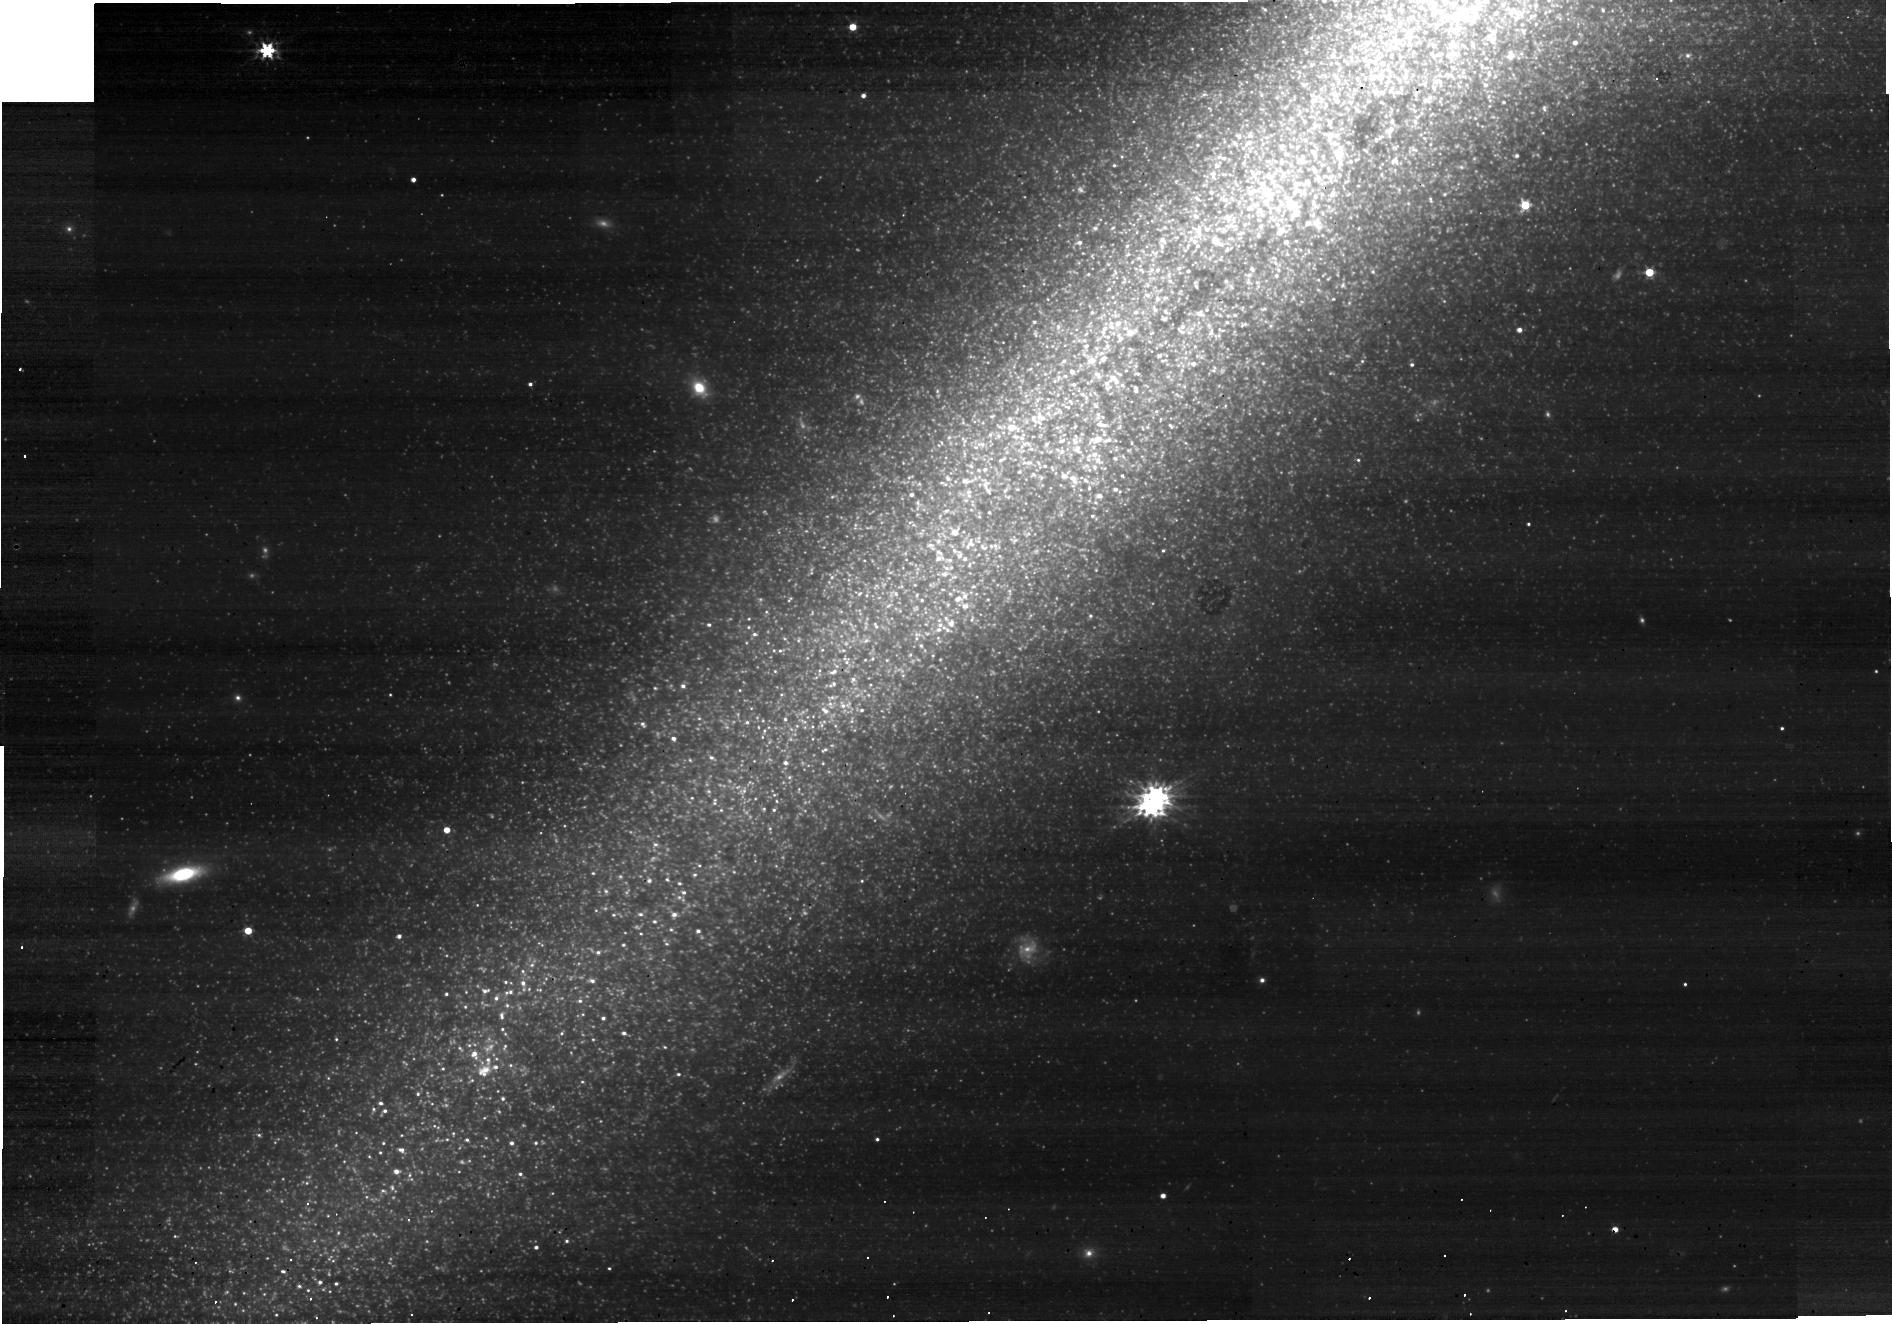
Target: NGC891-DISK-NORTH. Instrument: NIRCAM. Filter: F277W. Exposure: 10 min. Observation ID: jw02180-o002_t001_nircam_clear-f277w-sub640

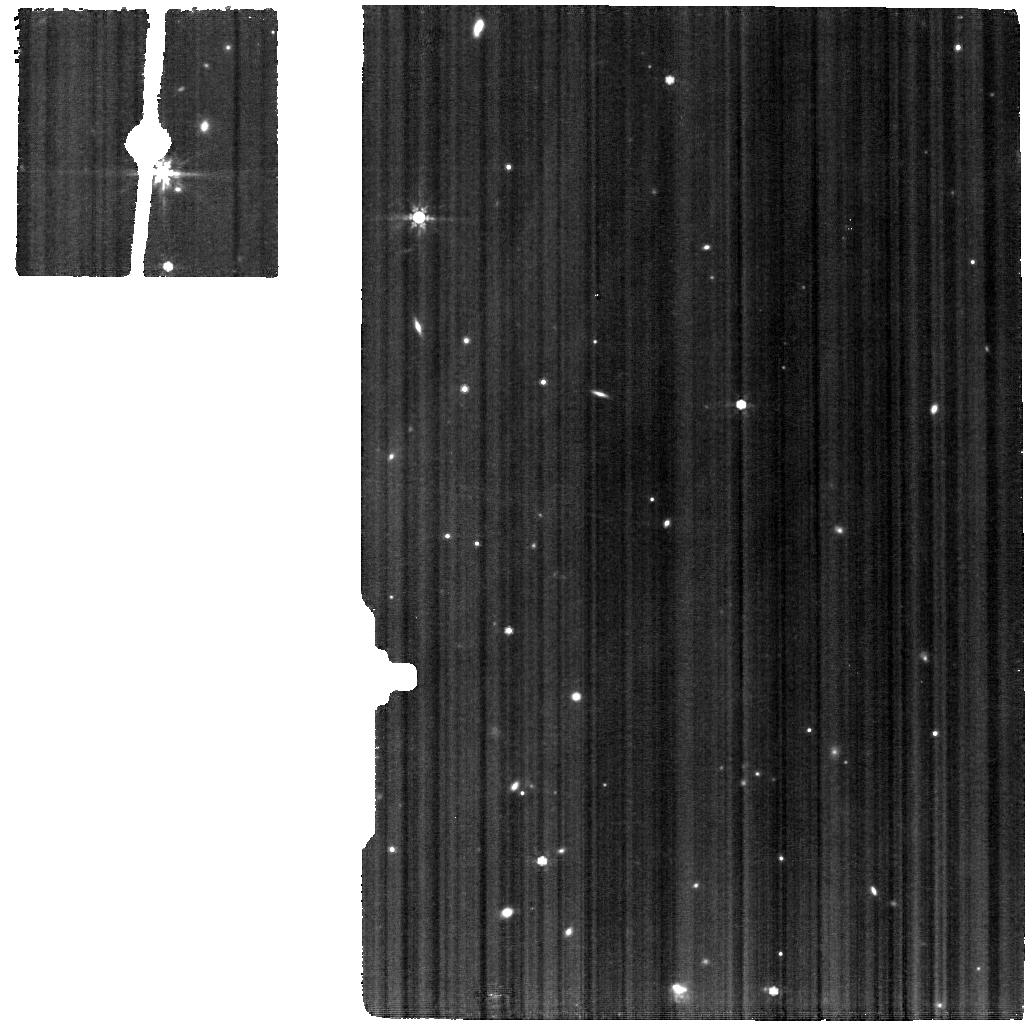
Target: NGC891-BACKGROUND. Instrument: MIRI. Filter: F770W. Exposure: 33 min. Observation ID: jw02180-o009_t009_miri_f770w

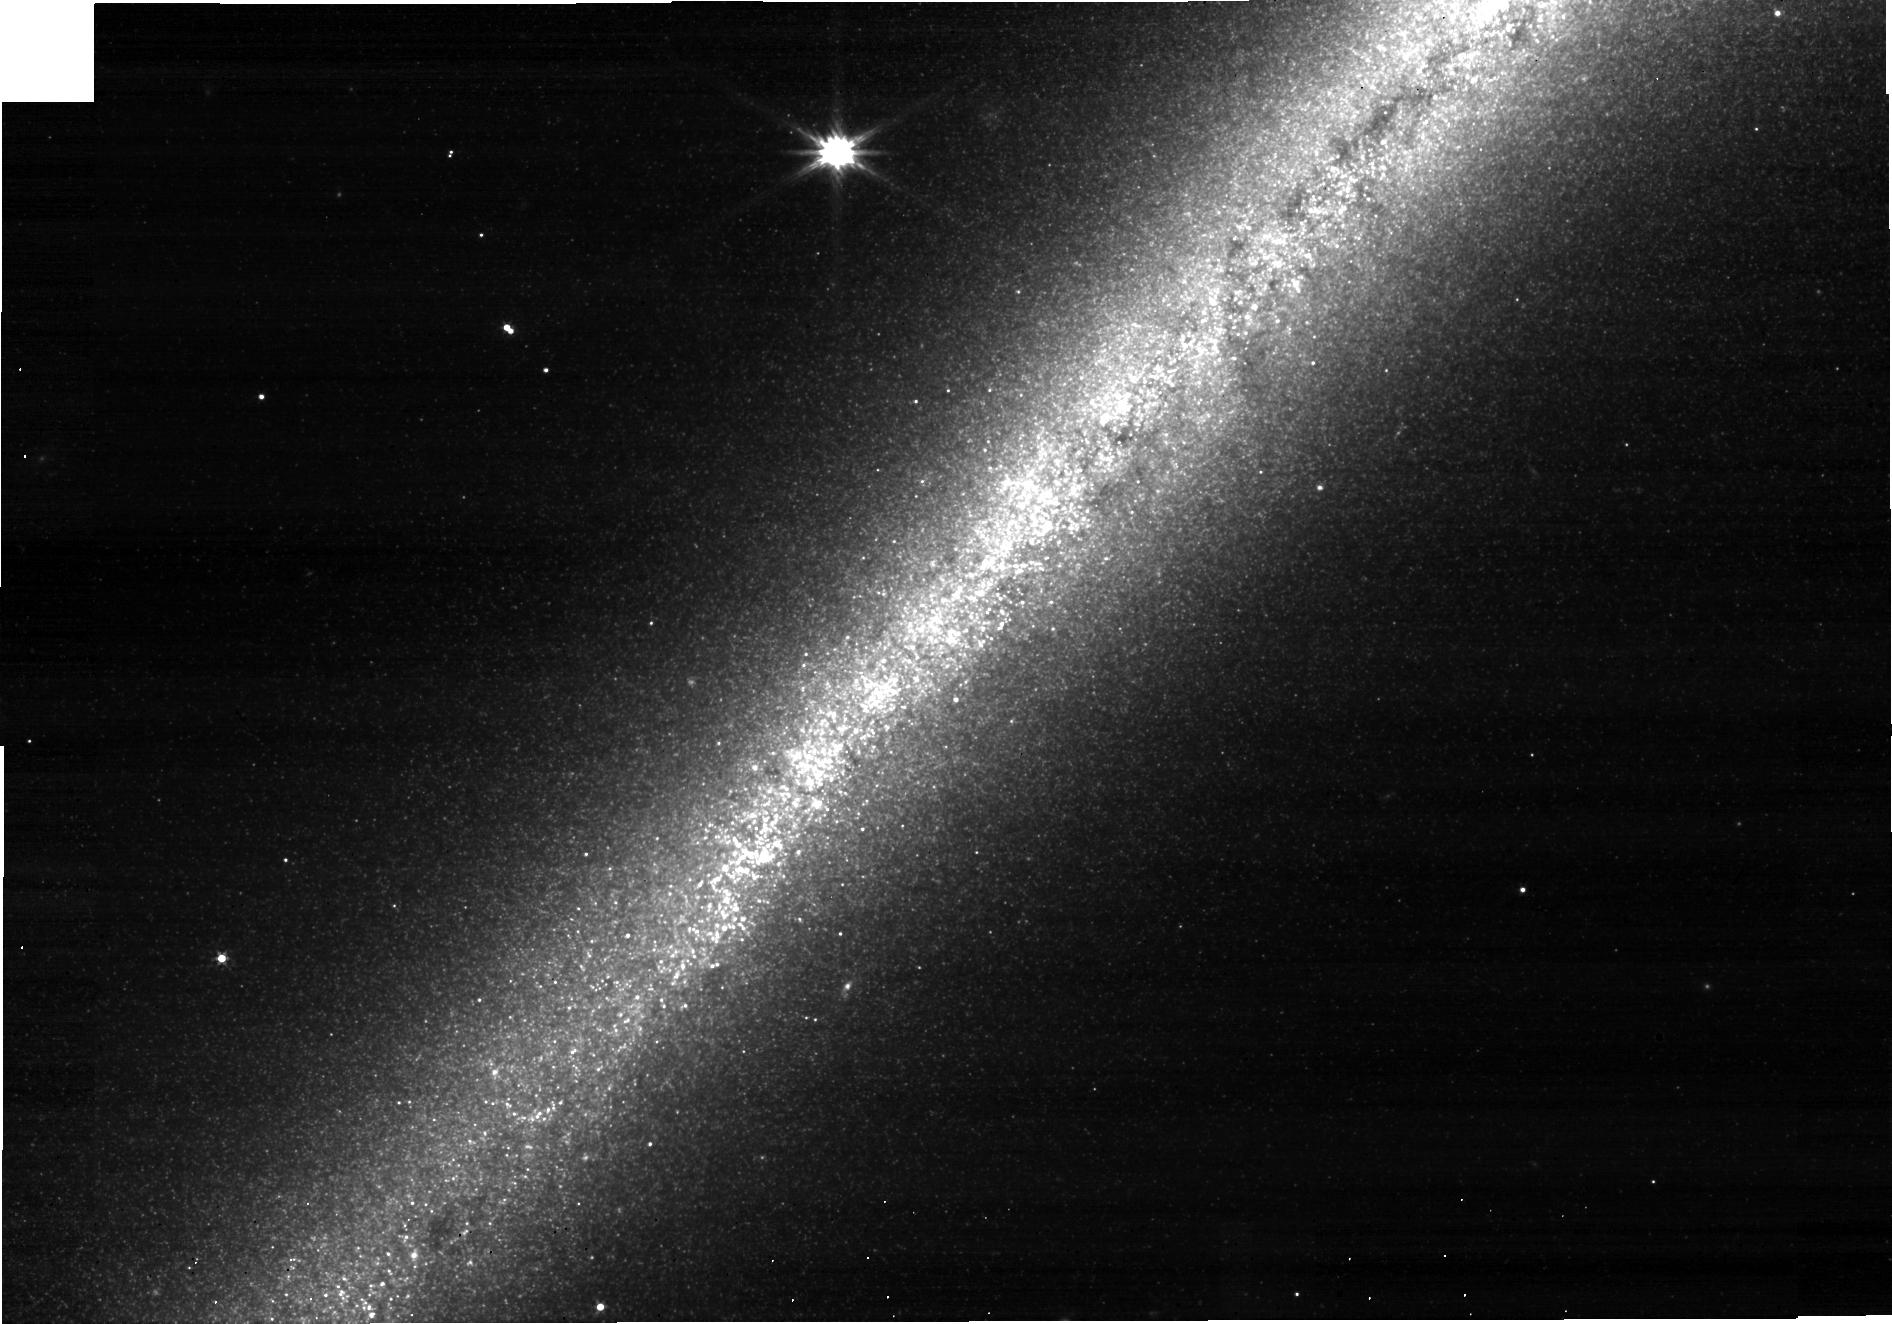
Target: NGC891-DISK-NORTH3. Instrument: NIRCAM. Filter: F277W. Exposure: 10 min. Observation ID: jw02180-o003_t003_nircam_clear-f277w-sub640

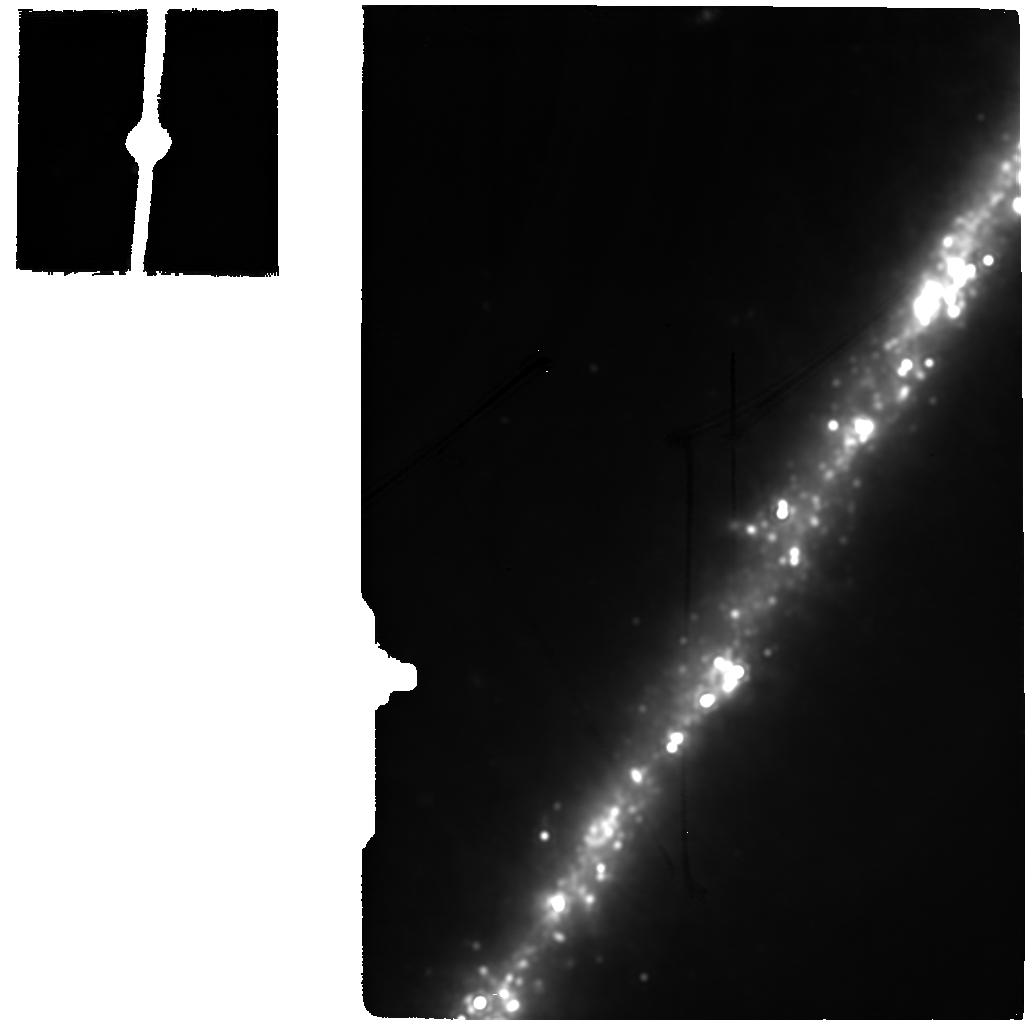
Target: NGC891-C-EAST-1KPC. Instrument: MIRI. Filter: F2100W. Exposure: 33 min. Observation ID: jw02180-o005_t005_miri_f2100w

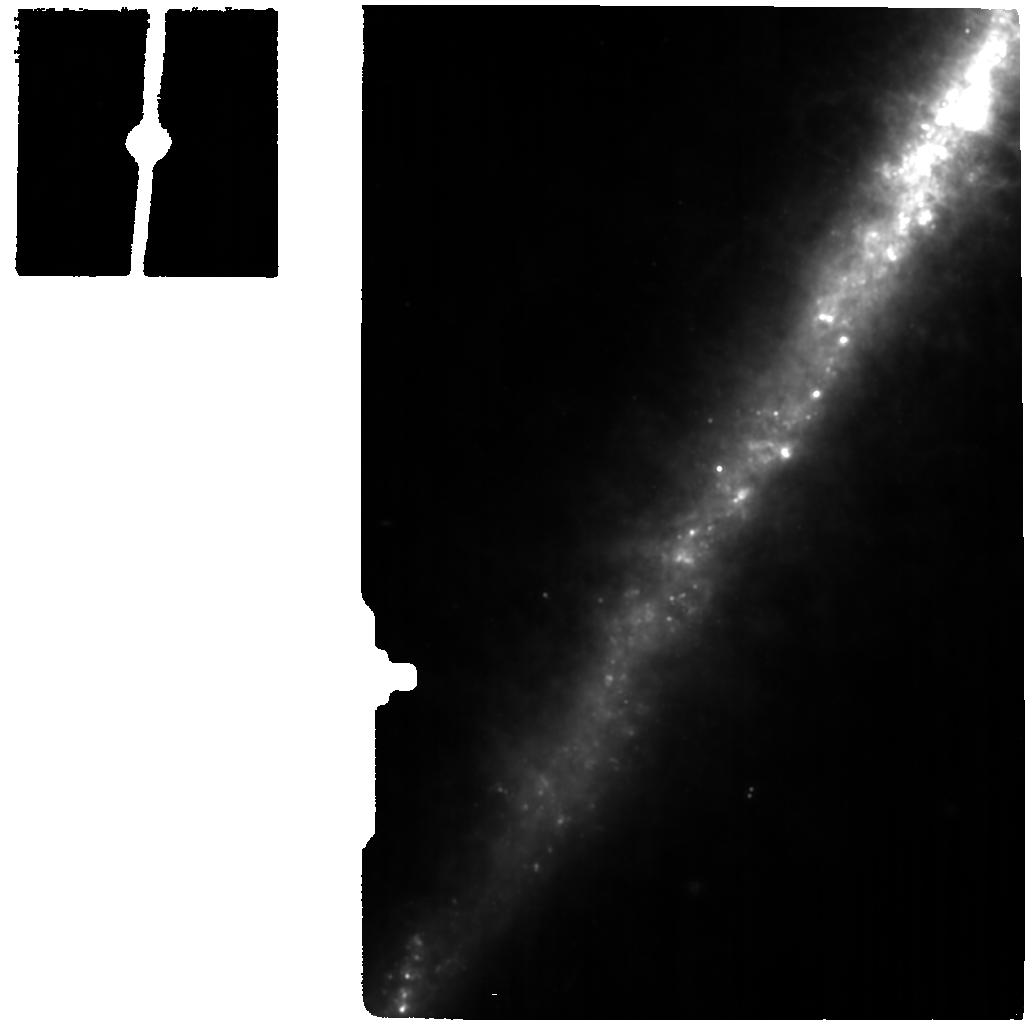
Target: NGC891-NE-2KPC. Instrument: MIRI. Filter: F1130W. Exposure: 33 min. Observation ID: jw02180-o008_t008_miri_f1130w

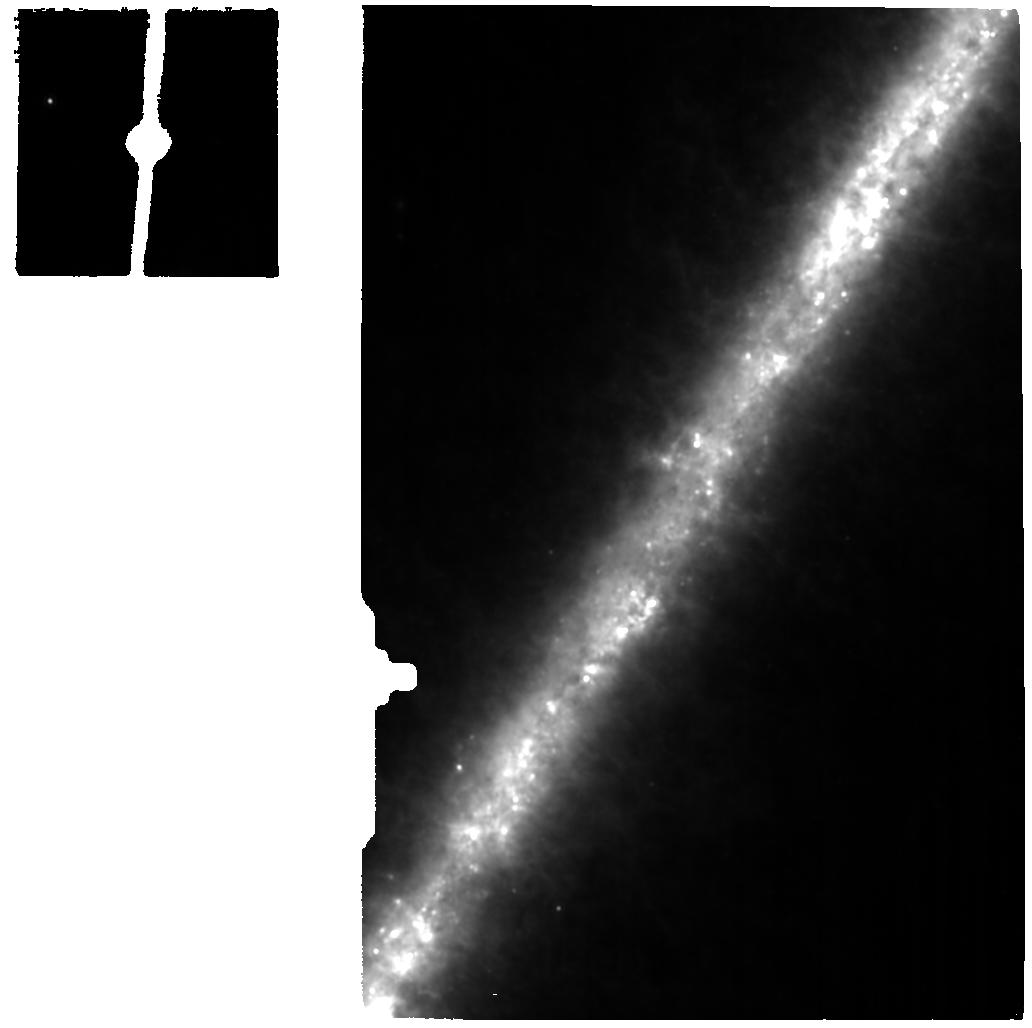
Target: NGC891-C-EAST-2KPC. Instrument: MIRI. Filter: F1130W. Exposure: 33 min. Observation ID: jw02180-o006_t006_miri_f1130w

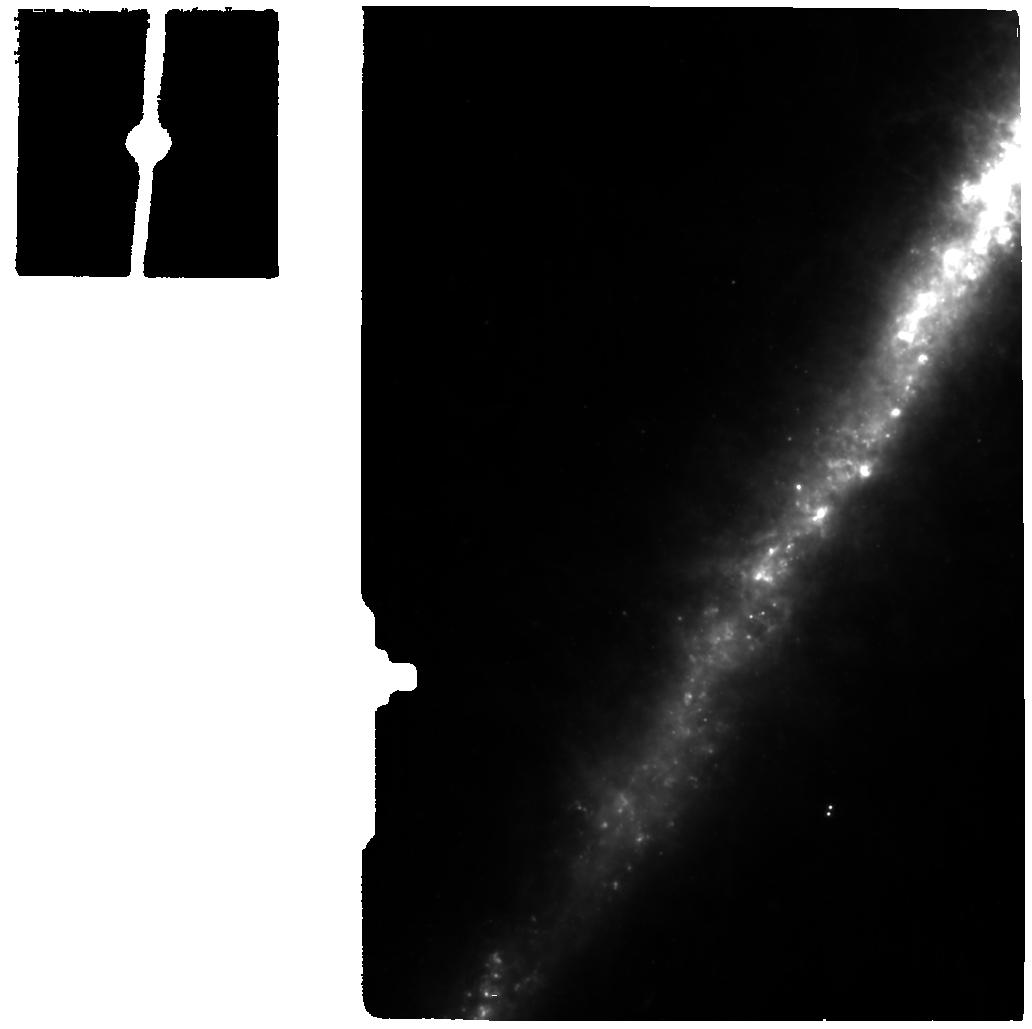
Target: NGC891-NE-1KPC. Instrument: MIRI. Filter: F770W. Exposure: 33 min. Observation ID: jw02180-o007_t007_miri_f770w

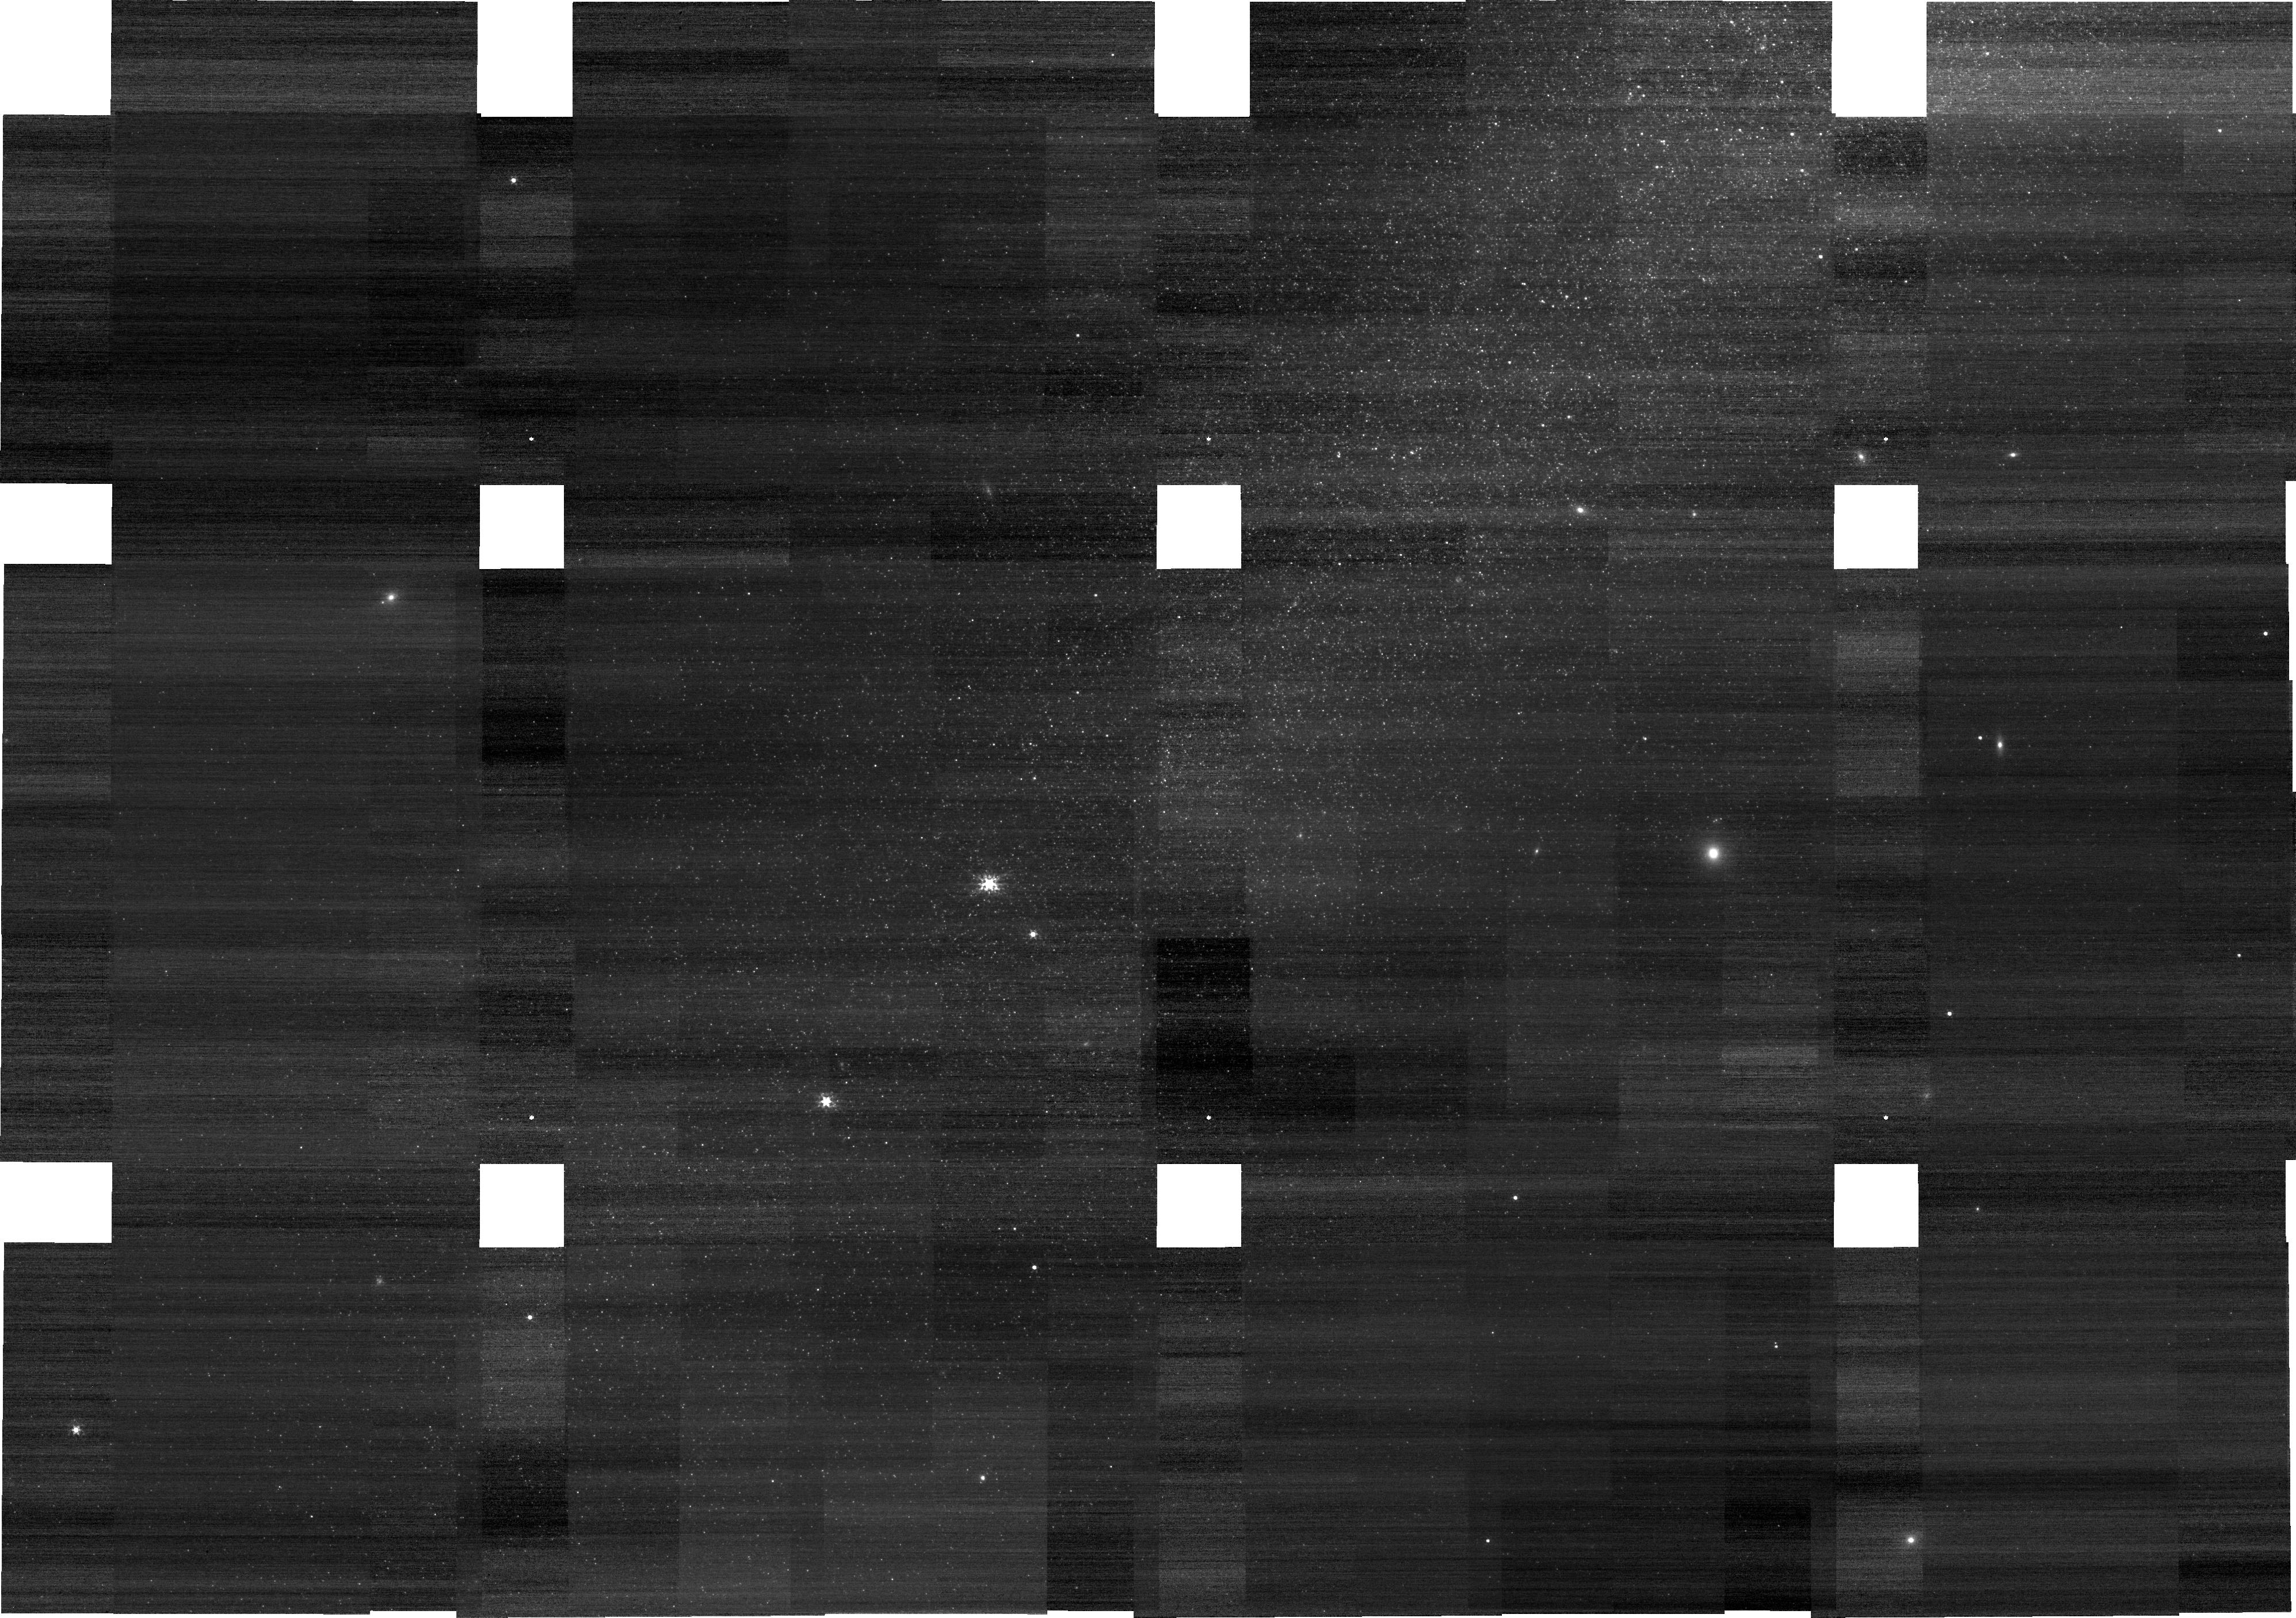
Target: NGC891-DISK-NORTH1. Instrument: NIRCAM. Filter: F150W. Exposure: 10 min. Observation ID: jw02180-o001_t002_nircam_clear-f150w-sub640

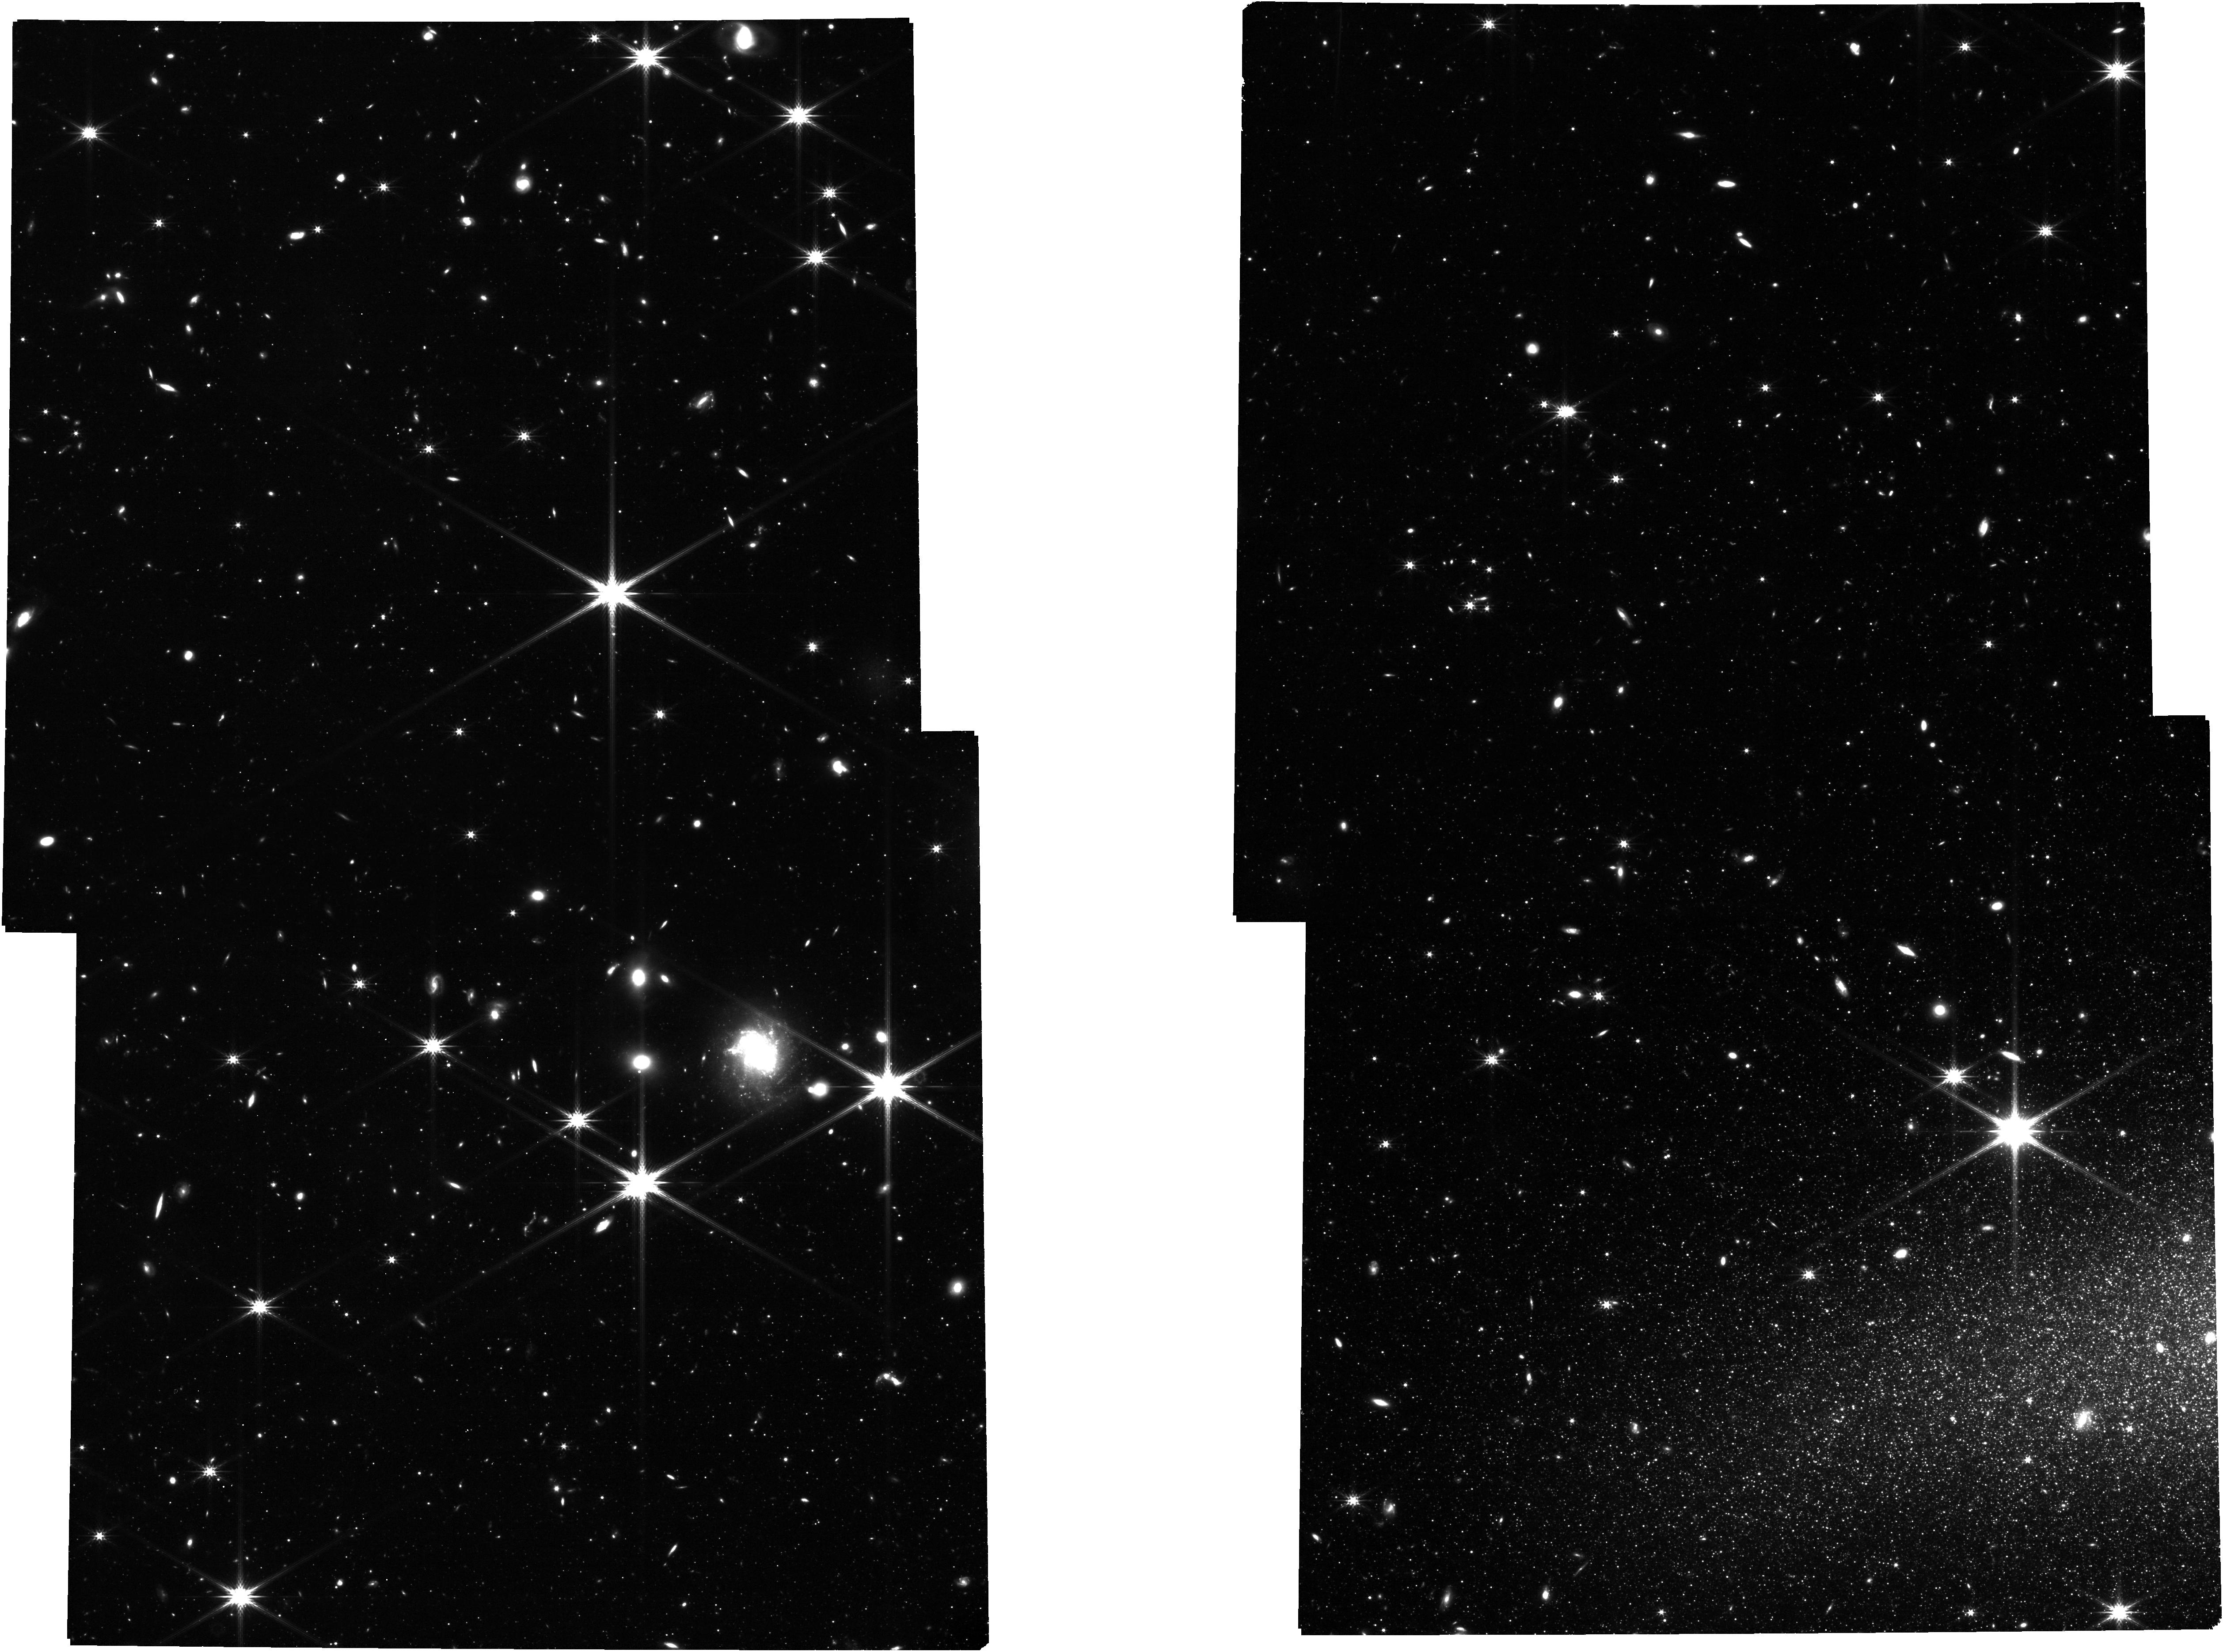
Target: NGC891-EXTRAPLANAR. Instrument: NIRCAM. Filter: F277W. Exposure: 1.1 h. Observation ID: jw02180-o010_t004_nircam_clear-f277w

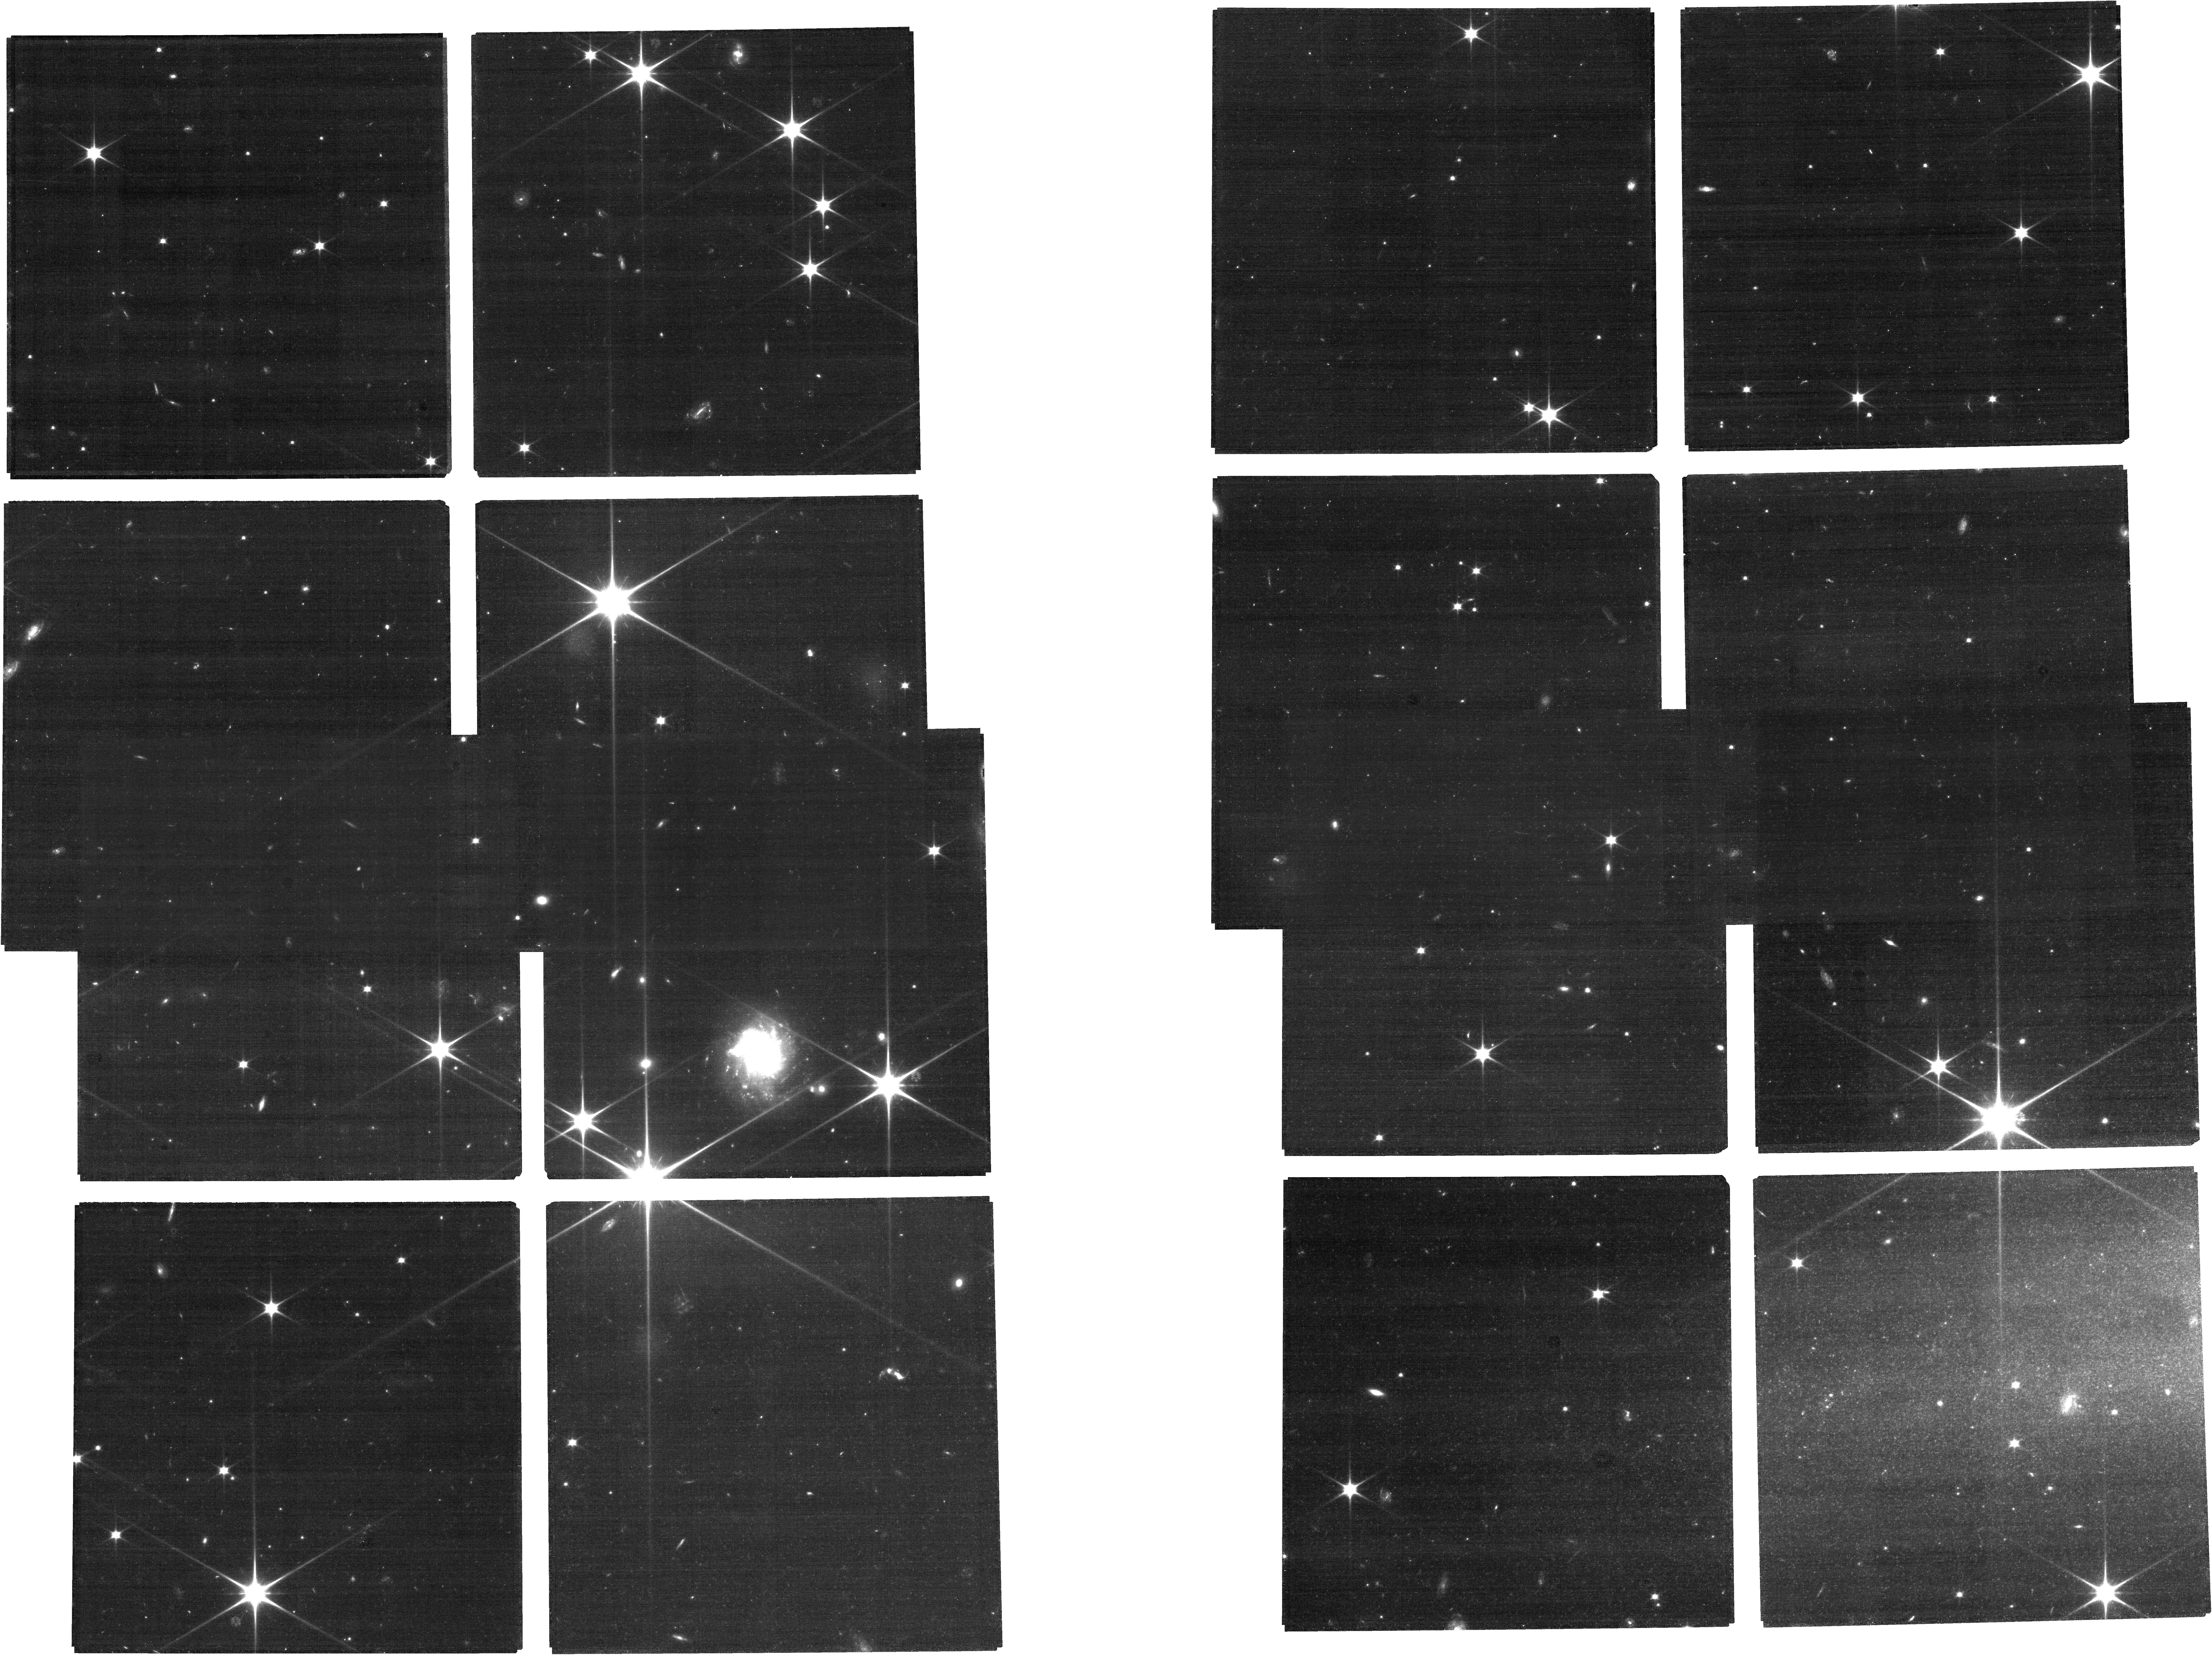
Target: NGC891-EXTRAPLANAR. Instrument: NIRCAM. Filter: F070W. Exposure: 1.1 h. Observation ID: jw02180-o010_t004_nircam_clear-f070w

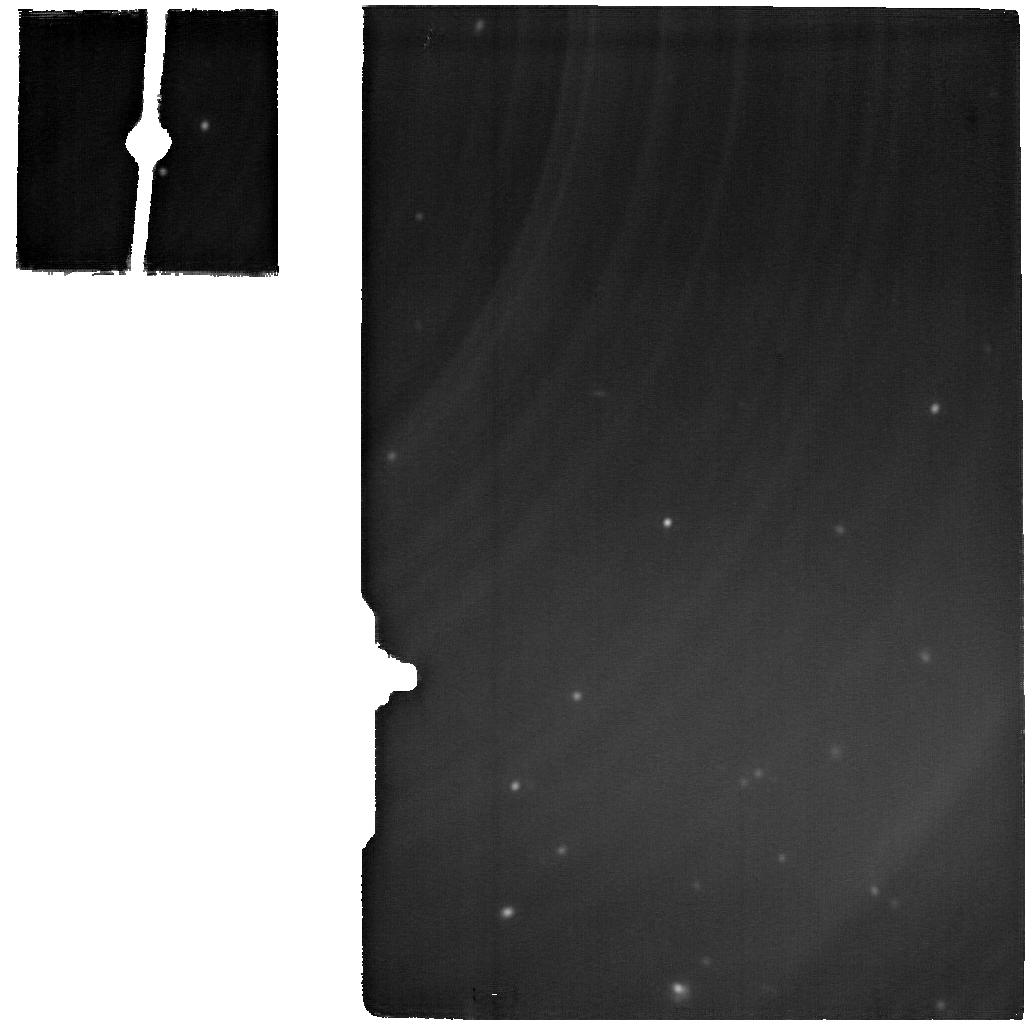
Target: NGC891-BACKGROUND. Instrument: MIRI. Filter: F2100W. Exposure: 33 min. Observation ID: jw02180-o009_t009_miri_f2100w

Structure formation and baryonic cycling in the edge-on galaxy NGC891 (PI: De Looze, Ilse)

Due to their inclined orientation, local edge-on galaxies provide unique laboratories to study vertical disk stratification and to probe the extent and the composition of the circumgalactic medium. One of the major challenges that current galaxy evolution models face involves properly characterising the efficiency of various feedback mechanisms in regulating galaxy's vertical disk scaleheights and in driving feedback-driven outflows. With our proposed high-sensitivity JWST observations of the nearby edge-on galaxy NGC891, we aim to (1.) resolve the vertical galaxy disk layering of stars and dust, and search for heavily observed star clusters with NIRCAM (F150W, F277W); (2.) probe the distribution and anisotropy of dust (MIRI F770W, F1000W, F1130W) and molecular gas (MIRI MRS IFU) in the circumgalactic medium, and link extraplanar chimneys of gas and dust to the heavily embedded star formation activity in the disk to constrain the efficiency of radiative and mechanical feedback mechanisms driving gaseous outflows; (3.) constrain the photo-ionisation sources (and pressure) and its variations with scaleheight in the extended diffuse ionised gas layer at two radial positions R=0kpc and R=10kpc (MIRI MRS IFU). Together, these JWST constraints on the vertical stellar disk structure, extraplanar gas and dust distribution, and the diffuse ionised gas layer will provide a unique set of constraints to test prescriptions of various feedback mechanisms and "bathtub" gas regulation in highly resolved (~1pc) simulations of patches of galaxy disks. These high-resolution simulations will lead to improved subgrid models for the next generation of large-scale cosmological simulations.